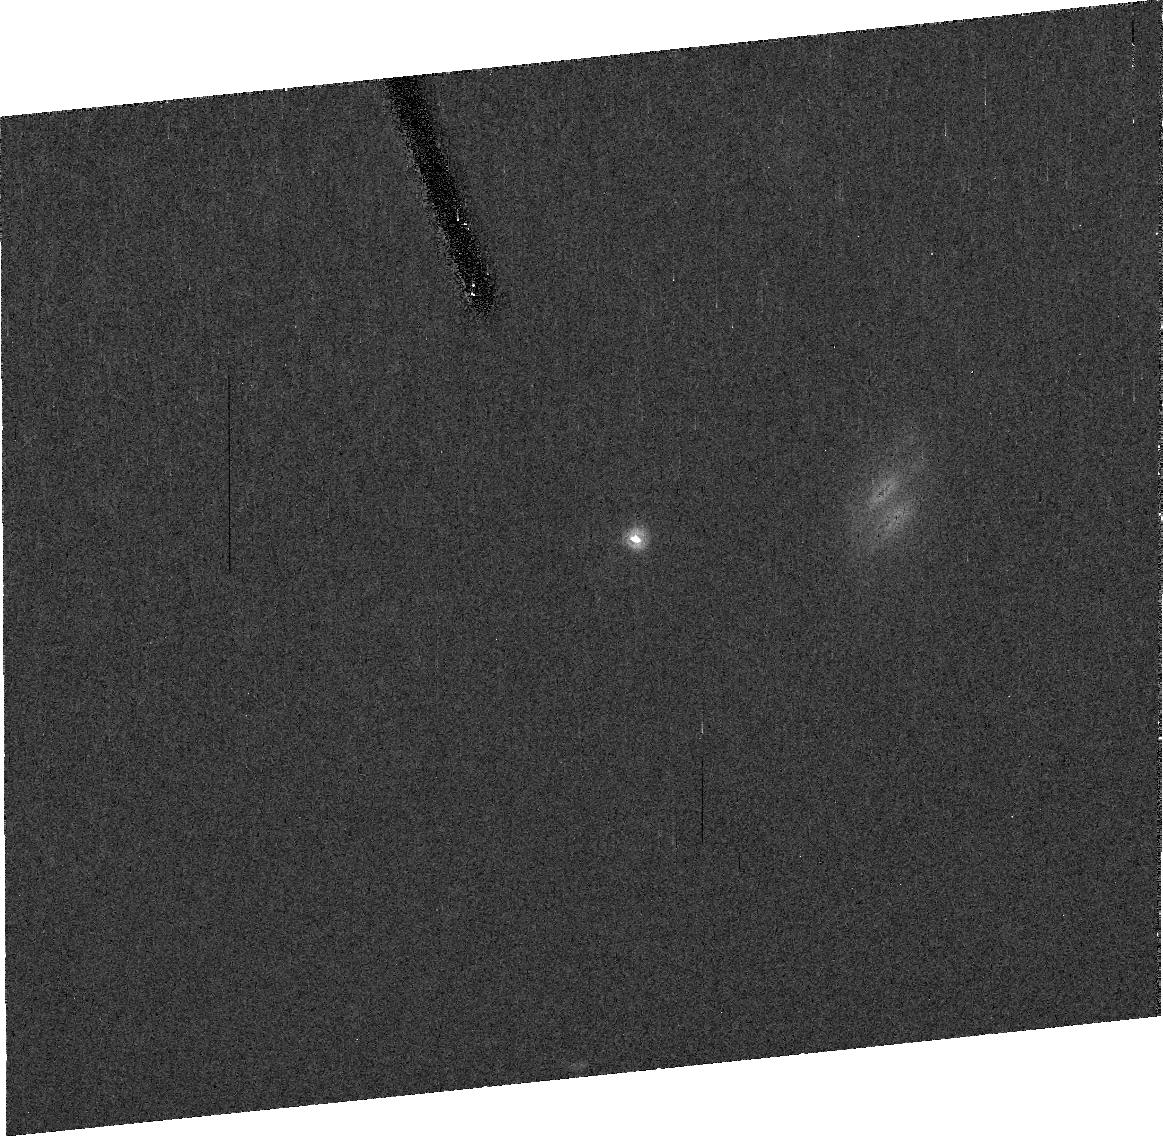
Target: 2002UX25
Instrument: ACS/HRC
Filter: F606W
Exposure: 37 min
Observation ID: j9qs13010

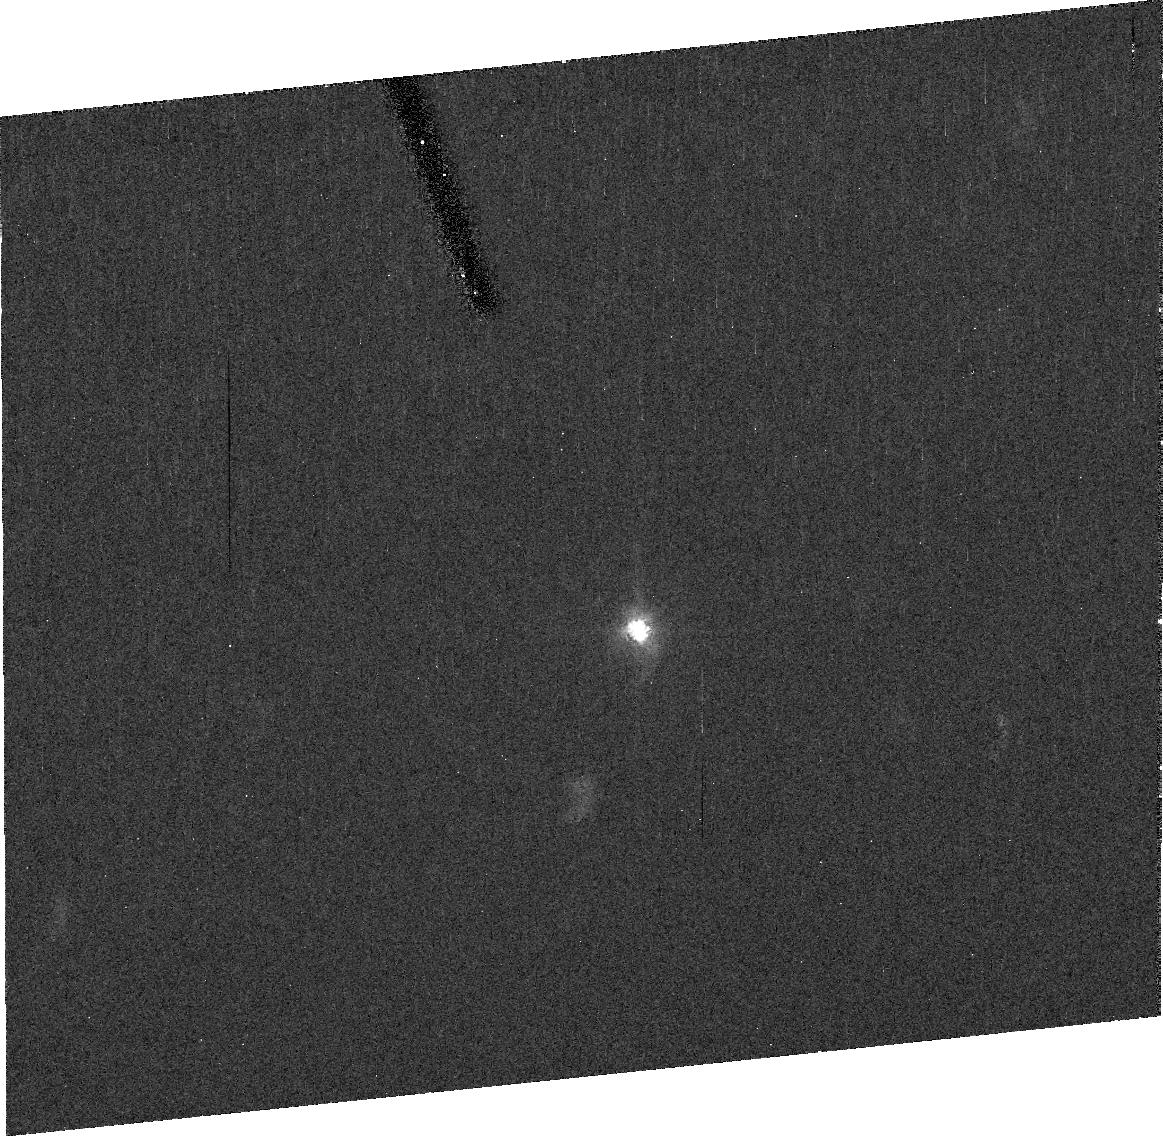
Target: 2003UB313
Instrument: ACS/HRC
Filter: F606W
Exposure: 38 min
Observation ID: j9qs02020

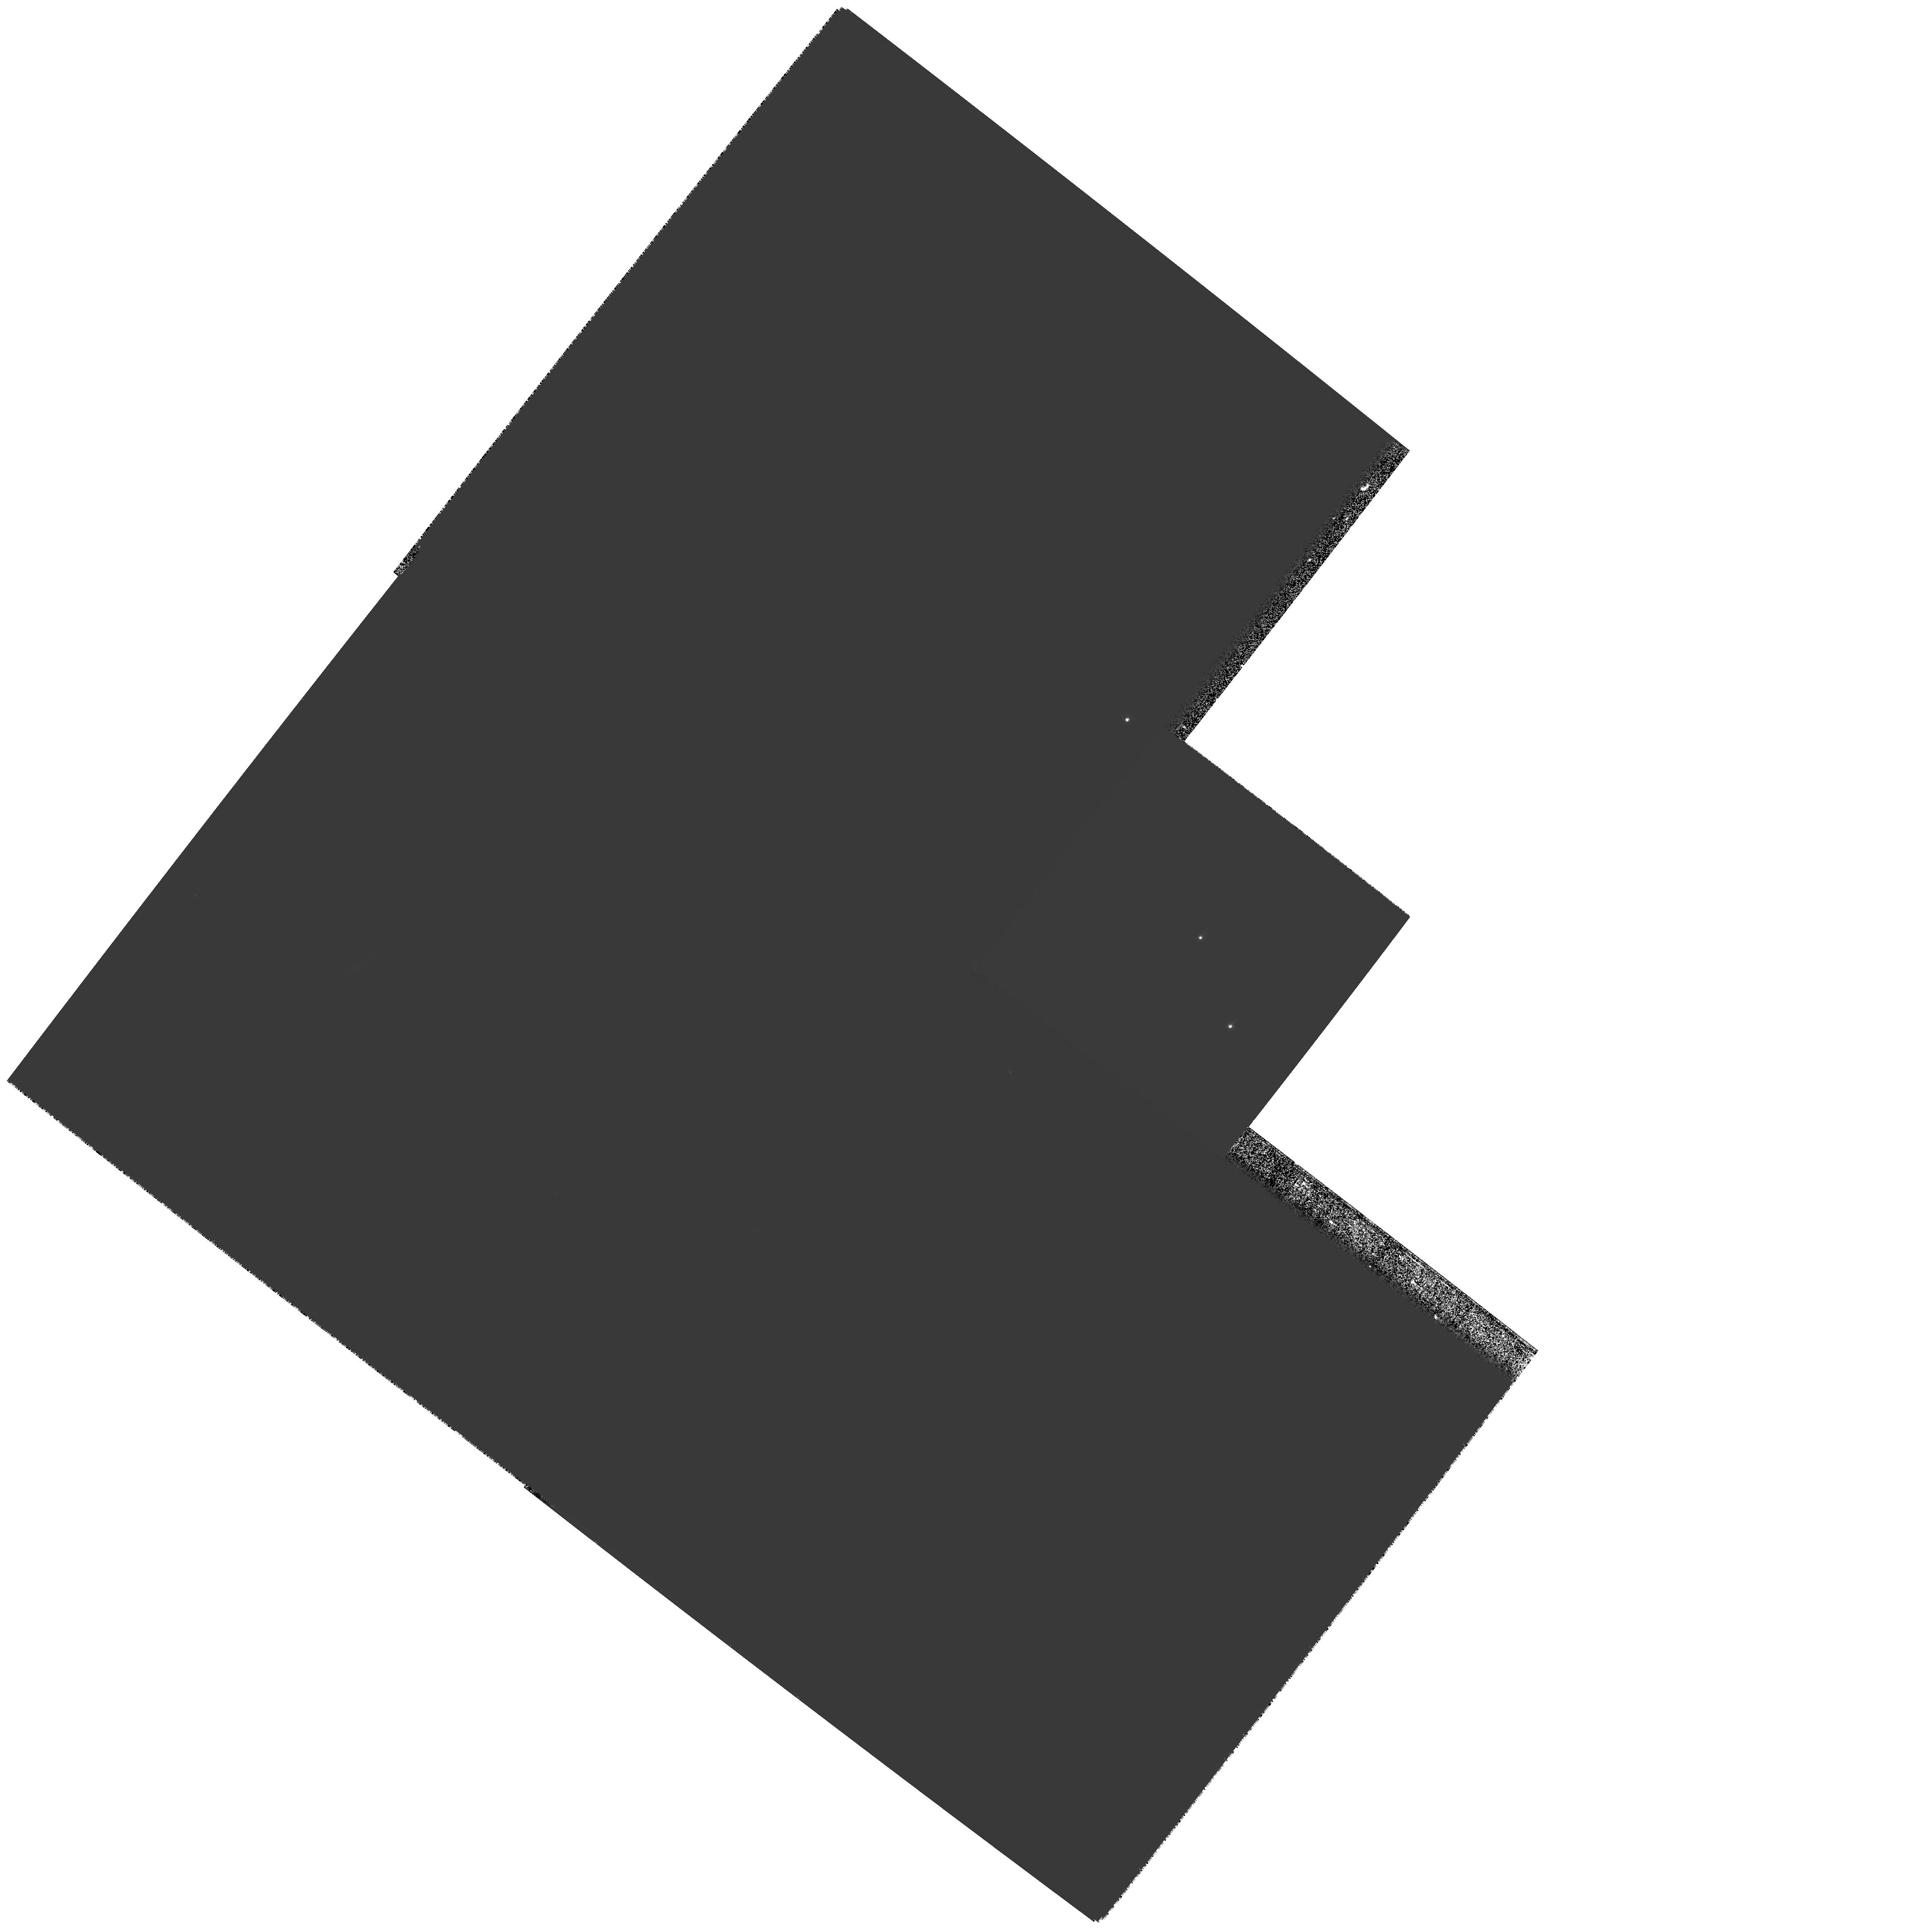
Target: 2003EL61-APPULSE-STAR
Instrument: WFPC2/PC
Filter: F450W
Exposure: 1.7 h
Observation ID: hst_10860_01_wfpc2_pc_f450w_u9qs01

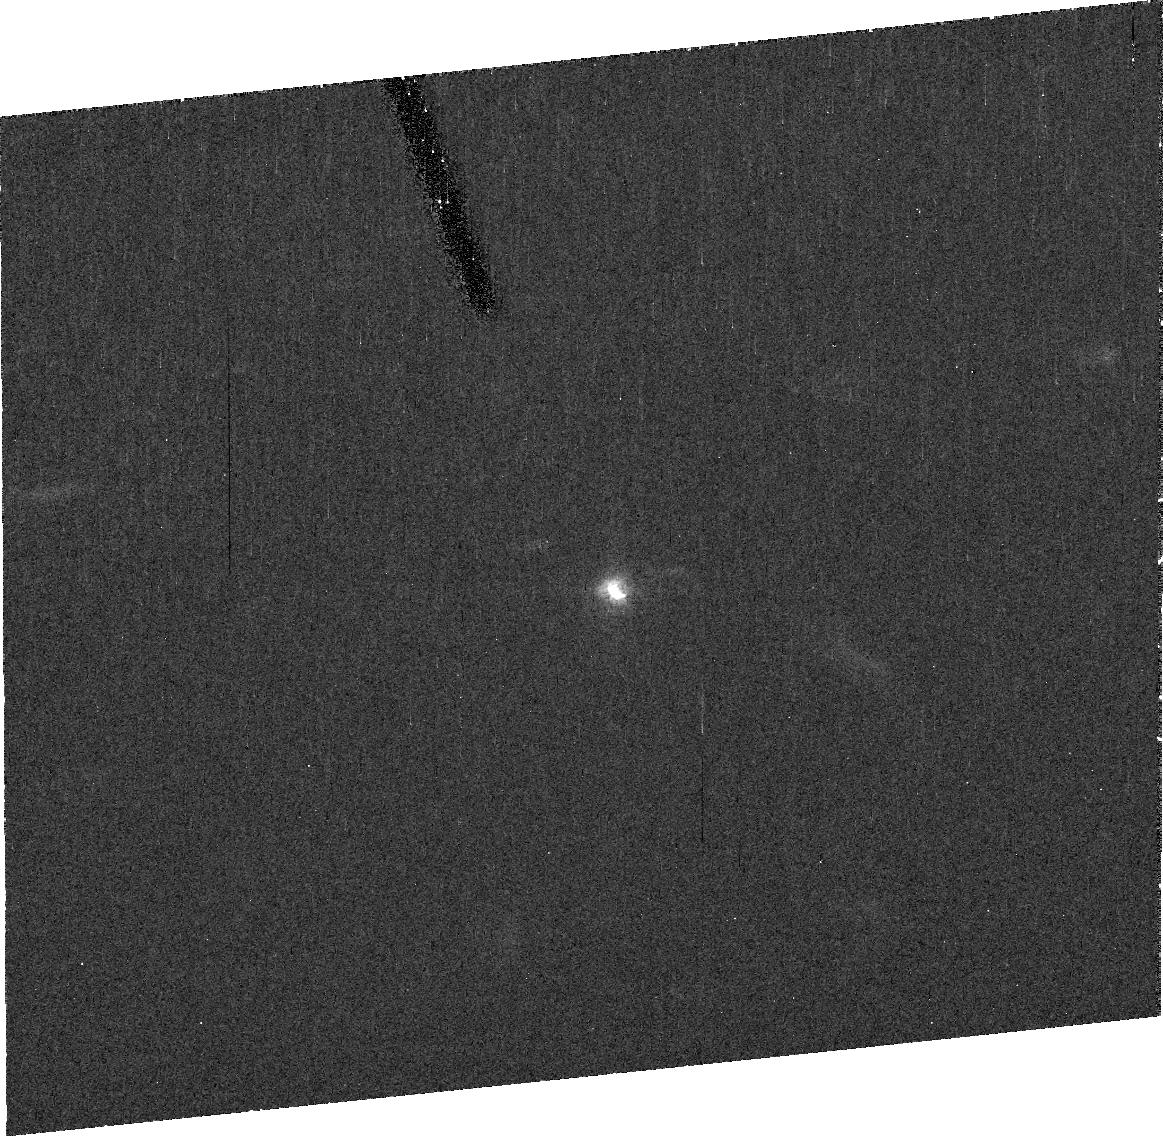
Target: ORCUS
Instrument: ACS/HRC
Filter: F606W
Exposure: 37 min
Observation ID: j9qs09010

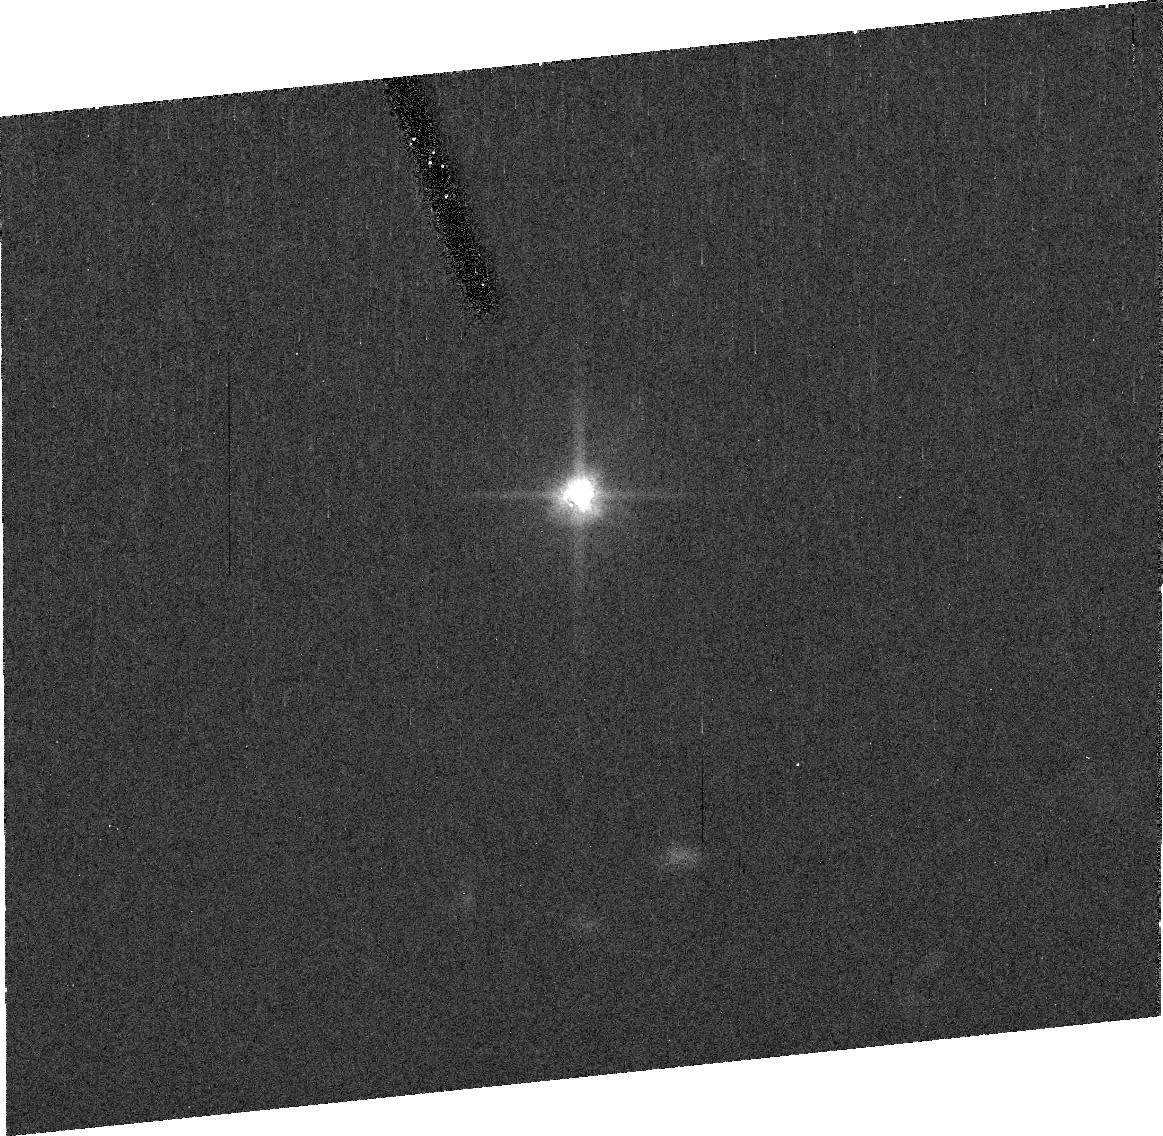
Target: 2005FY9
Instrument: ACS/HRC
Filter: F606W
Exposure: 37 min
Observation ID: j9qs05010

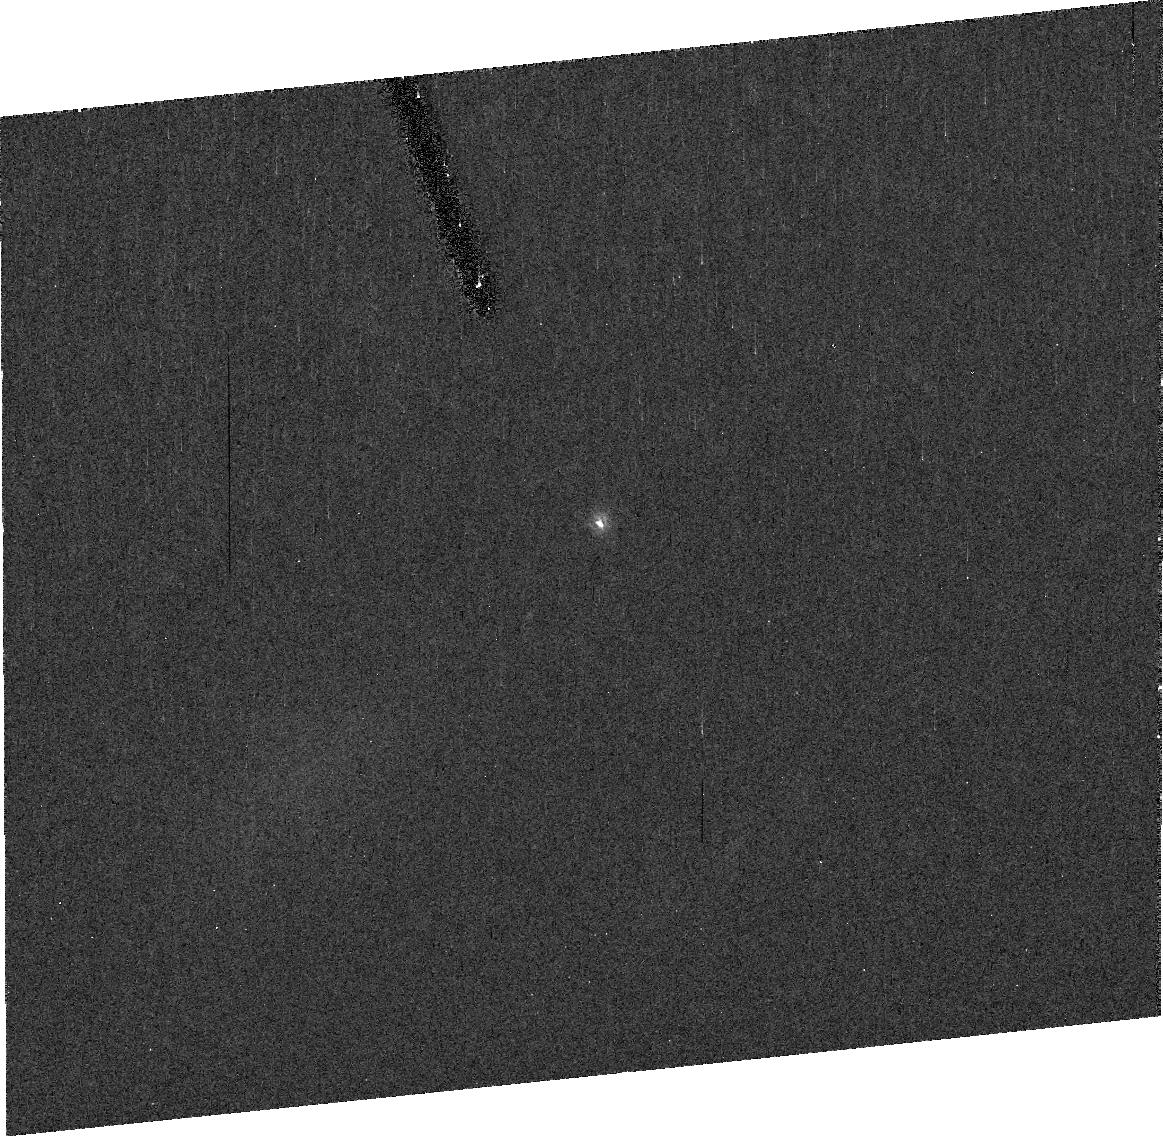
Target: SEDNA
Instrument: ACS/HRC
Filter: F606W
Exposure: 37 min
Observation ID: j9qs03010

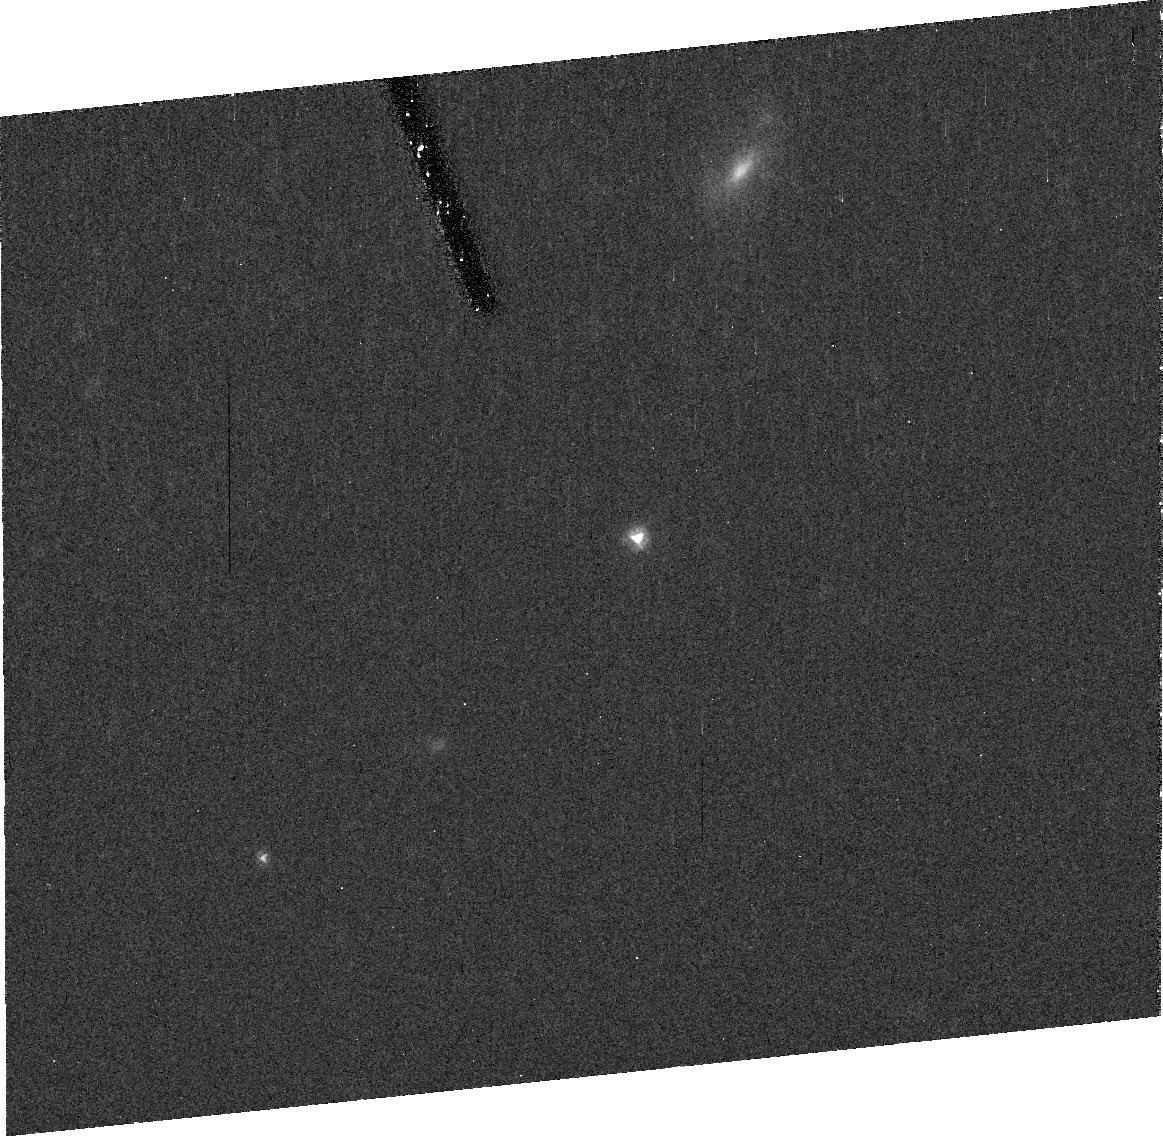
Target: 2002UX25
Instrument: ACS/HRC
Filter: F606W
Exposure: 28 min
Observation ID: j9qs12010

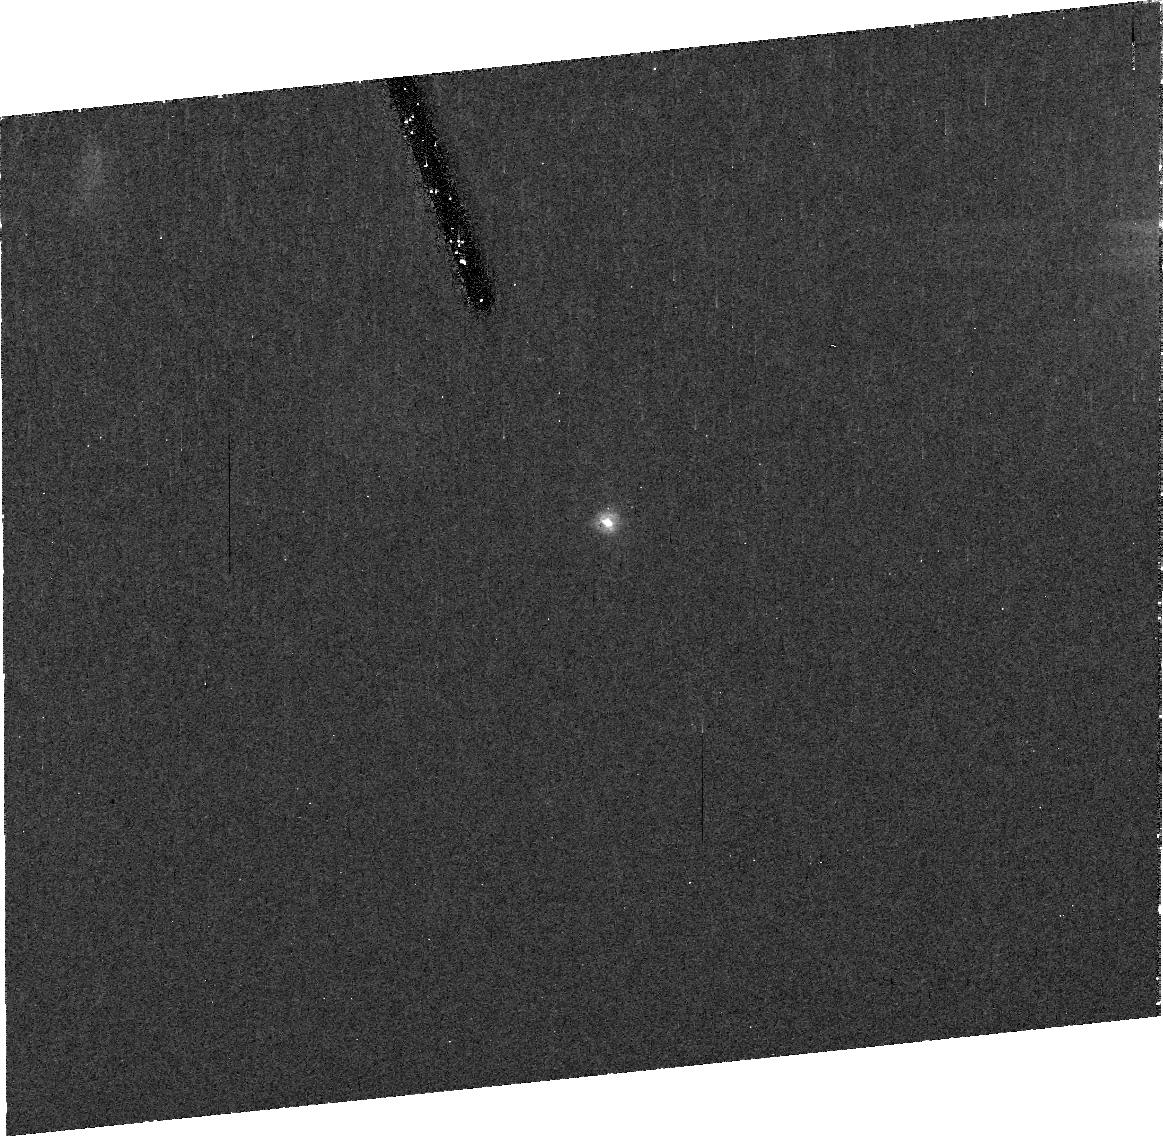
Target: 2002UX25
Instrument: ACS/HRC
Filter: F606W
Exposure: 37 min
Observation ID: j9qs17010

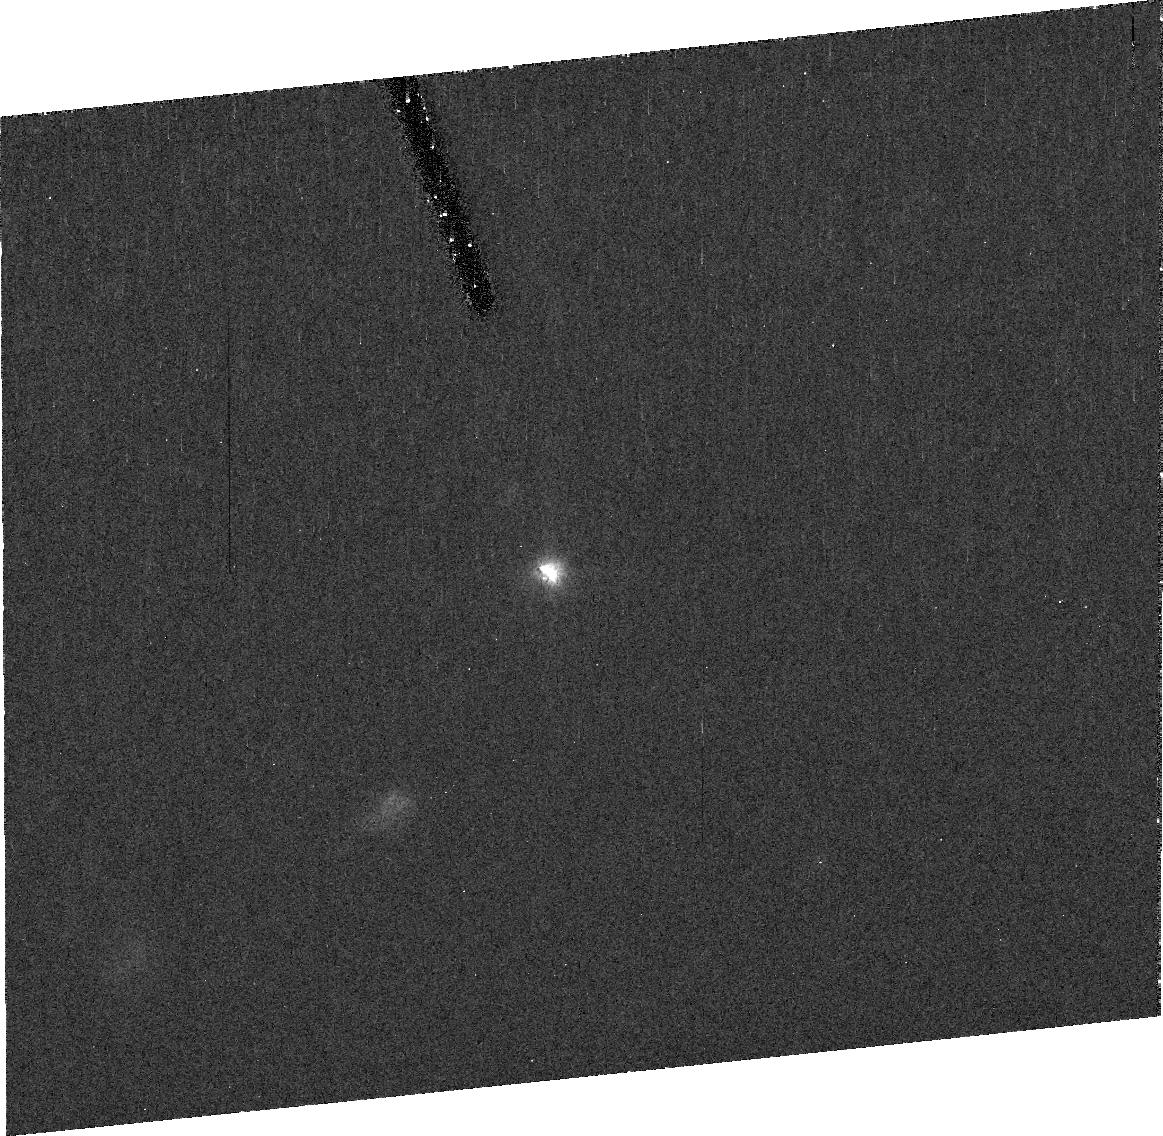
Target: ORCUS
Instrument: ACS/HRC
Filter: F606W
Exposure: 37 min
Observation ID: j9qs11010

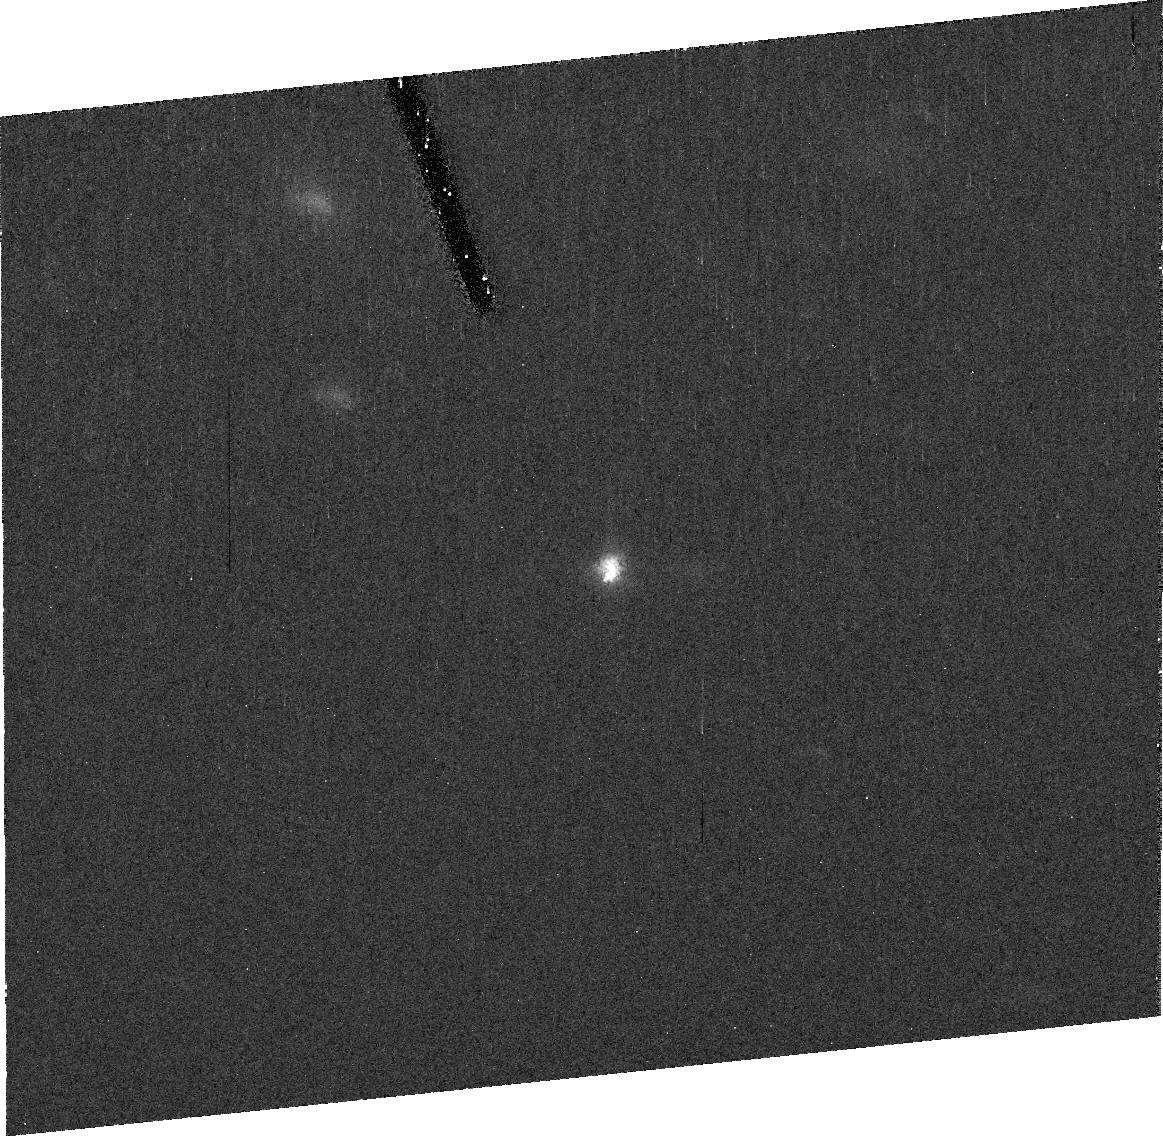
Target: ORCUS
Instrument: ACS/HRC
Filter: F606W
Exposure: 37 min
Observation ID: j9qs07010

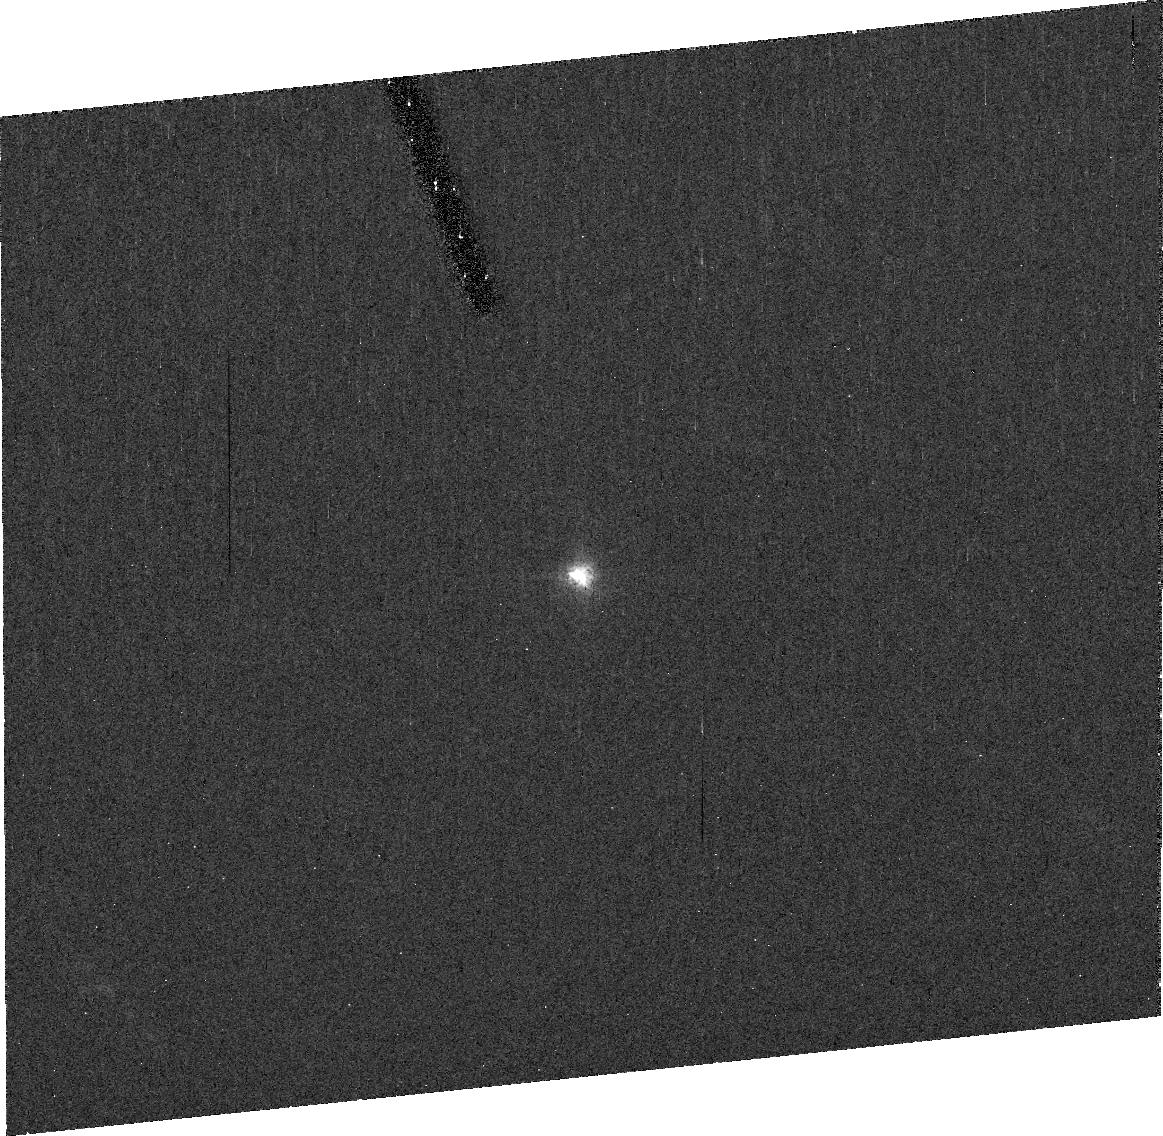
Target: ORCUS
Instrument: ACS/HRC
Filter: F606W
Exposure: 37 min
Observation ID: j9qs08010

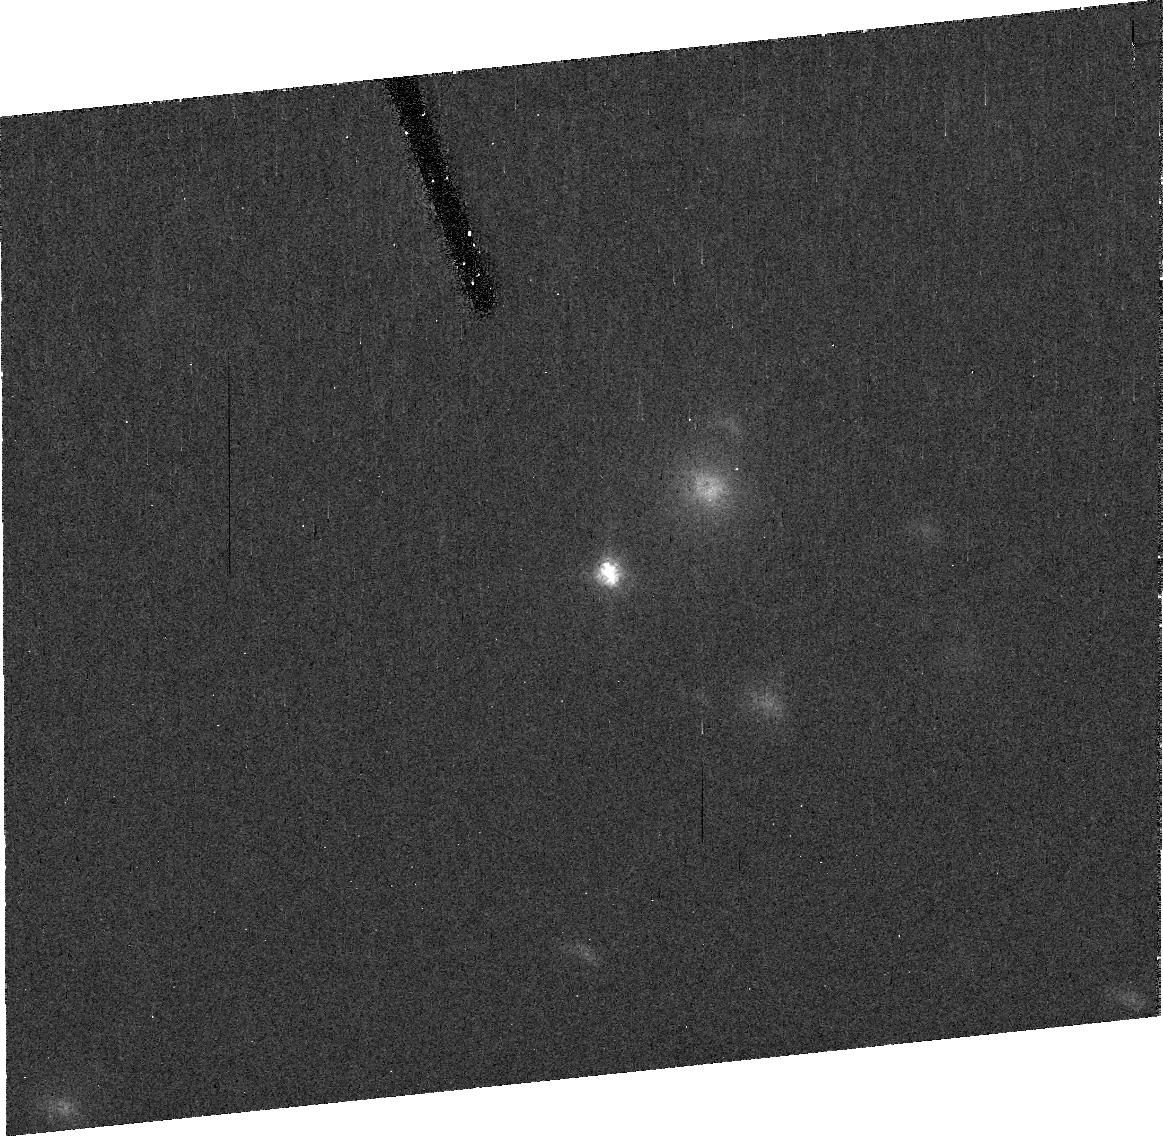
Target: ORCUS
Instrument: ACS/HRC
Filter: F606W
Exposure: 37 min
Observation ID: j9qs06010

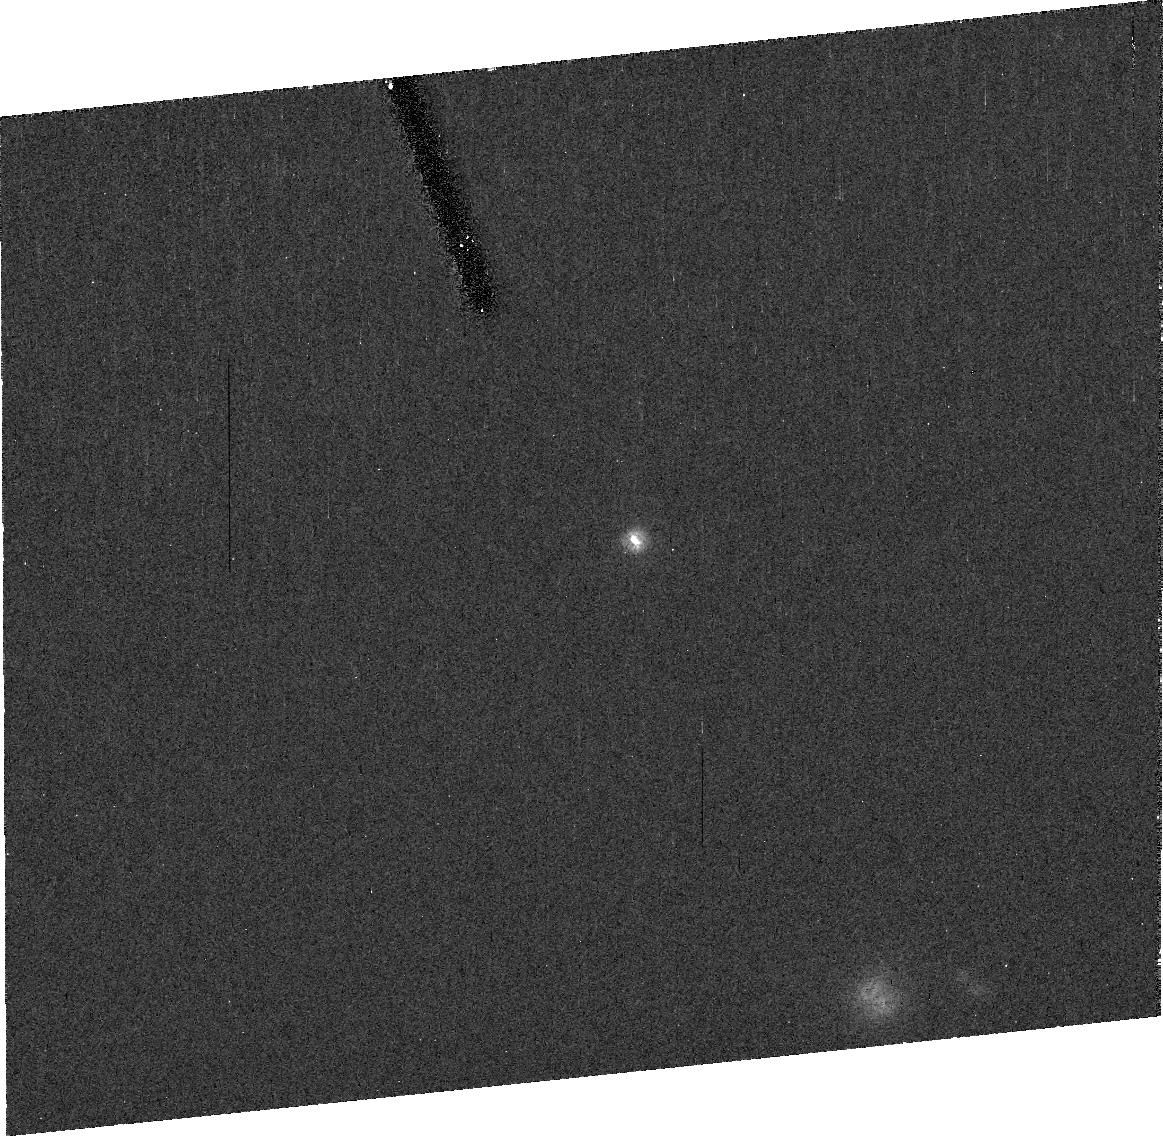
Target: 2002UX25
Instrument: ACS/HRC
Filter: F606W
Exposure: 37 min
Observation ID: j9qs14010

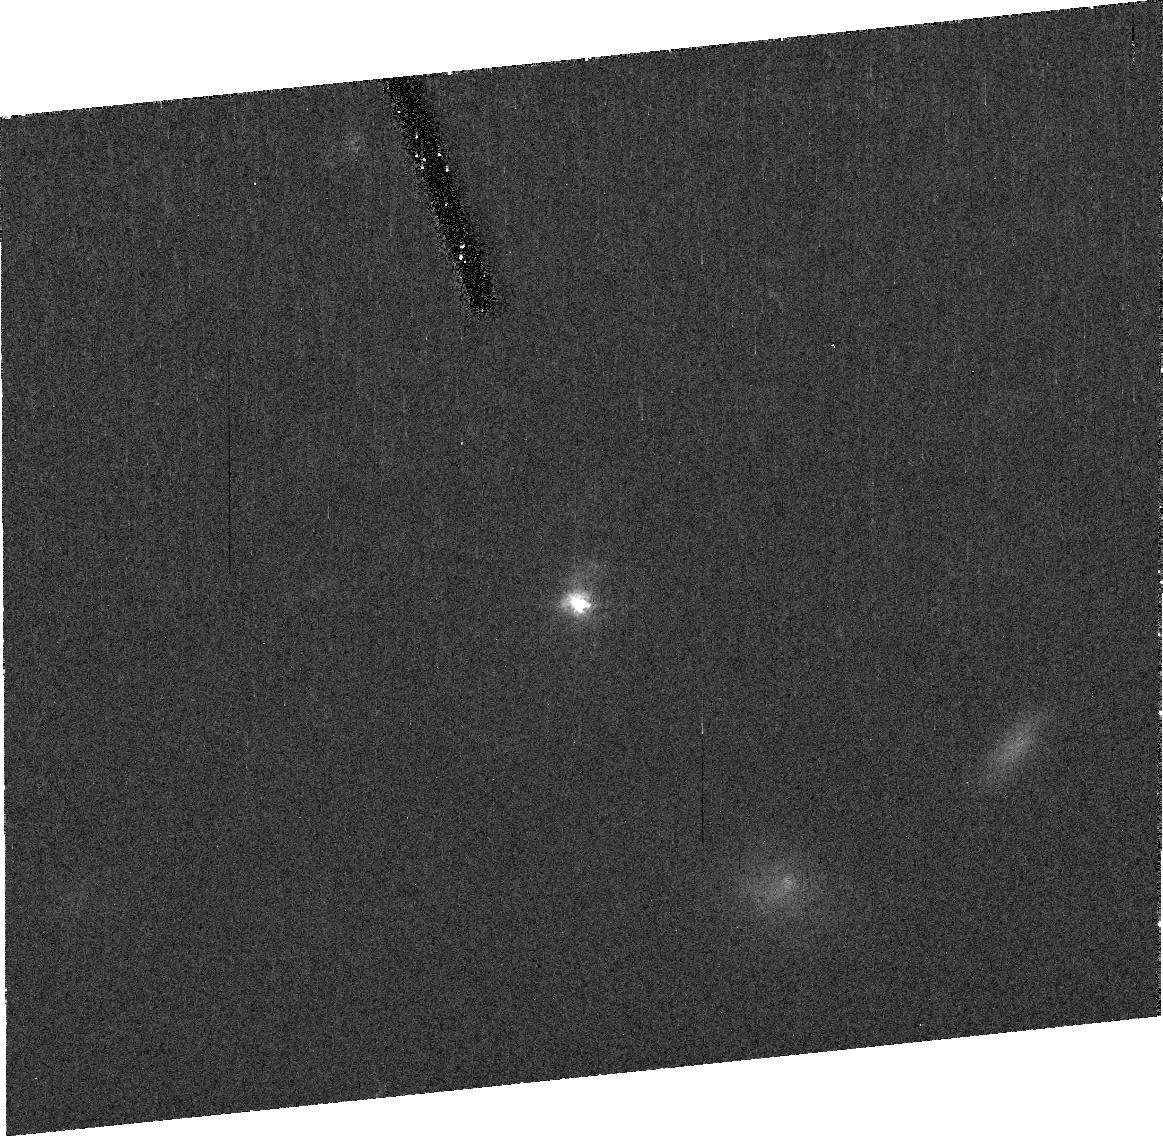
Target: ORCUS
Instrument: ACS/HRC
Filter: F606W
Exposure: 37 min
Observation ID: j9qs10010

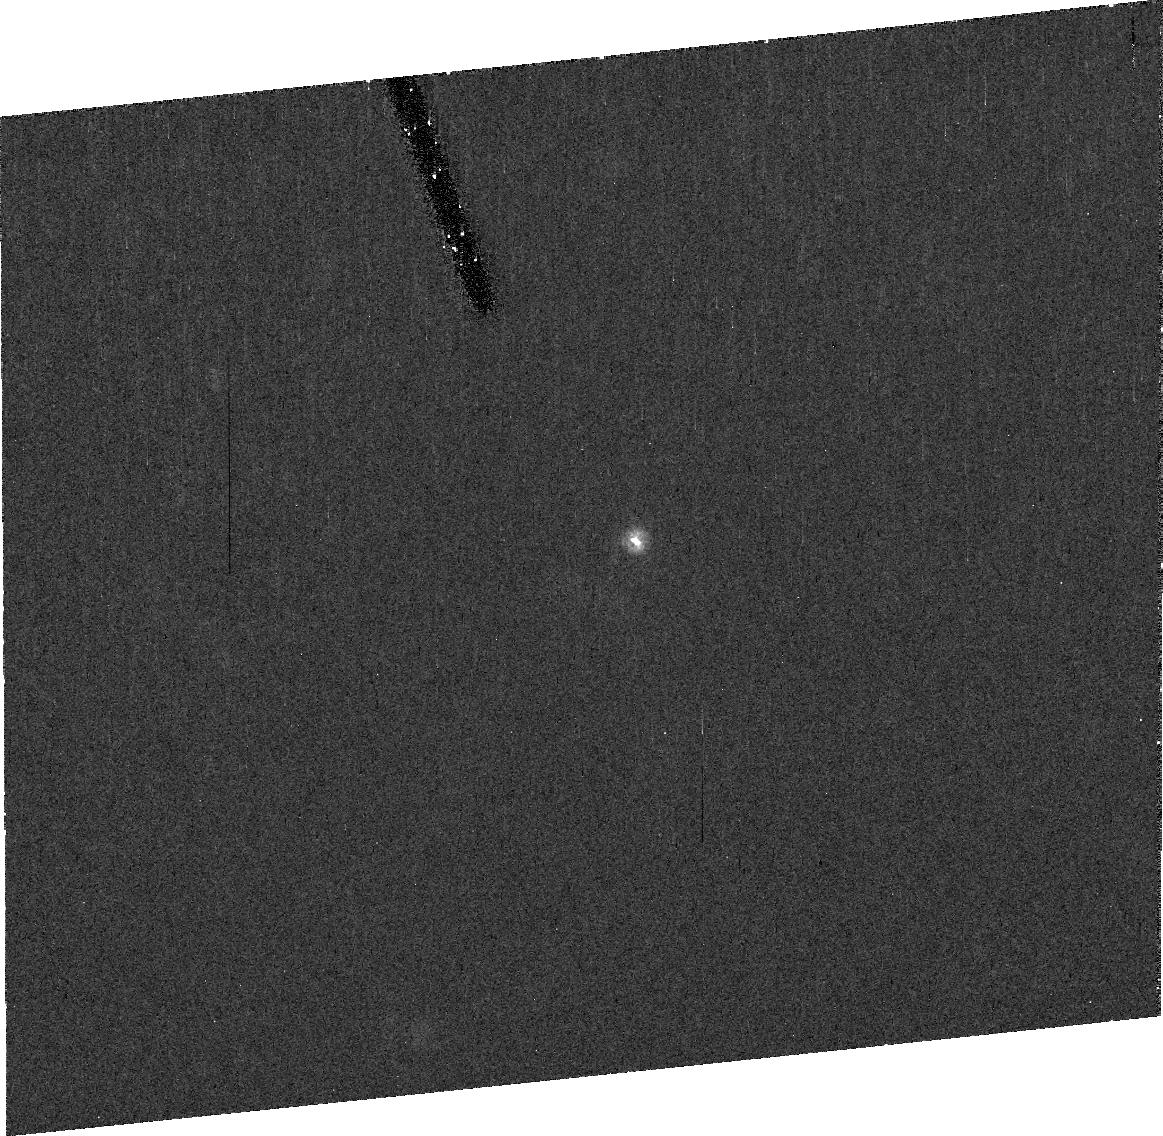
Target: 2002UX25
Instrument: ACS/HRC
Filter: F606W
Exposure: 37 min
Observation ID: j9qs15010

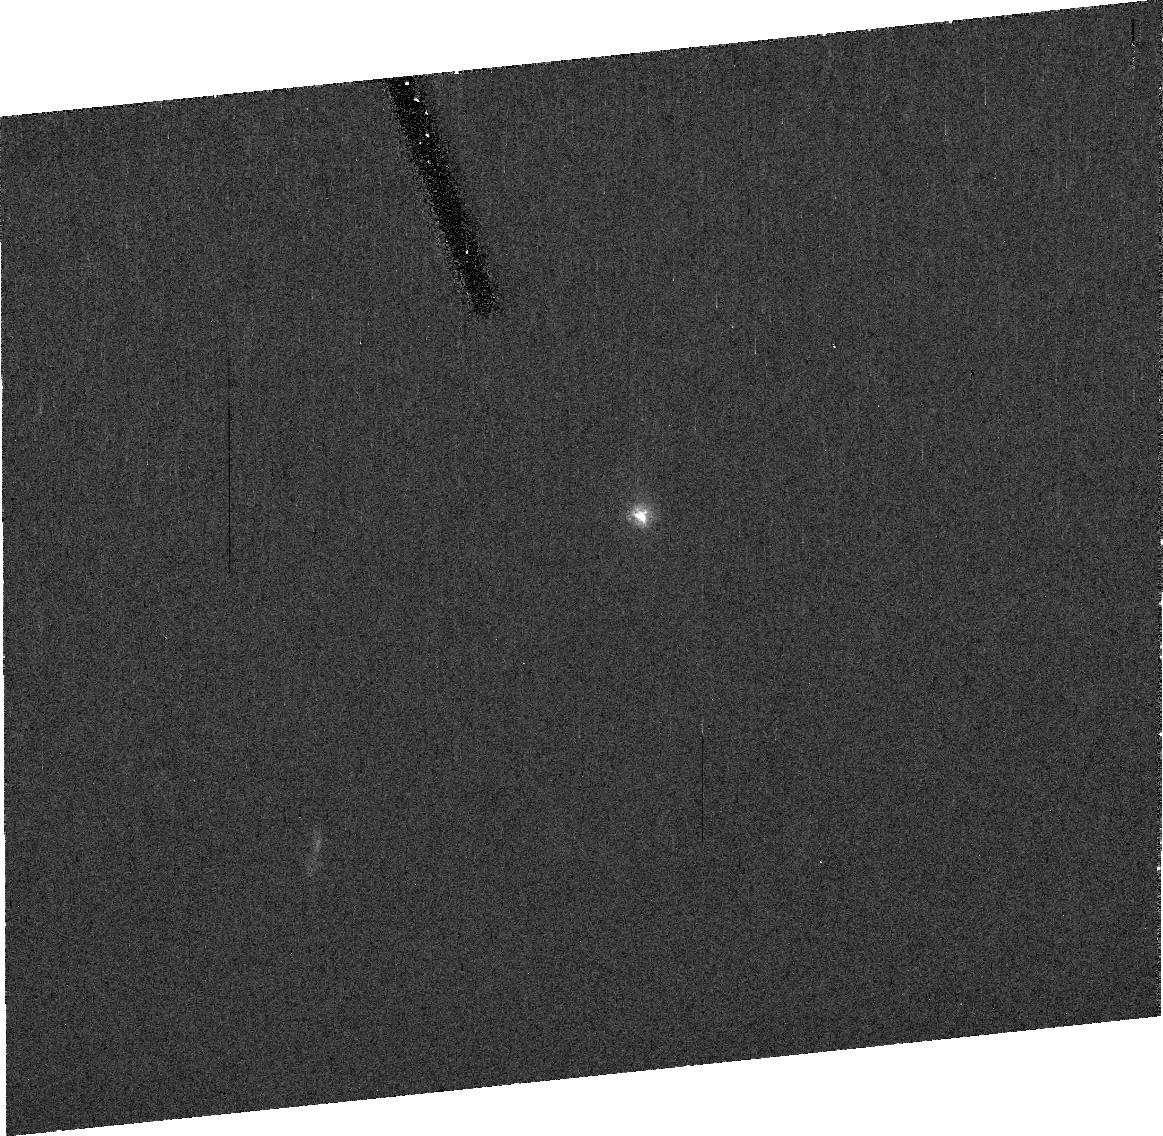
Target: 2002UX25
Instrument: ACS/HRC
Filter: F606W
Exposure: 37 min
Observation ID: j9qs16010

The largest Kuiper belt objects (PI: Brown, Michael E)

The past year has seen an explosion in the discoveries of Pluto-sized objects in the Kuiper belt. With the discoveries of the methane-covered 2003 UB313 and 2005 FY9, the multiple satellite system of 2003 EL61, and the Pluto-Charon analog system of Orcus and its satellite, it is finally apparent that Pluto is not a unique oddball at the edge of the solar system, but rather one of a family of similarly large objects in the Kuiper belt and beyond. HST observations over the past decade have been critical for understanding the interior, surface, and atmosphere of Pluto and Charon. We propose here a comprehensive series of observations designed to similarly expand our knowledge of these recently discovered Pluto-sized and near-Pluto-sized Kuiper belt objects. These observations will measure objects' sizes and densities, explore the outcome of collisions in the outer solar system, and allow the first ever look at the interior structure of a Kuiper belt object. Our wide field survey that discovered all of these objects is nearly finished, so after five years of continuous searching we are finally almost complete in our tally of these near-Pluto-sized objects. This large HST request is the culmination of this half-decade search for new planetary-sized objects. As has been demonstrated repeatedly by the approximately 100 previous orbits devoted to the study of Pluto, only HST has the resolution and sensitivity for detailed study of these distant objects. With these new Pluto-sized objects only now being discovered we have a limited window left to still use HST for these critical observations.